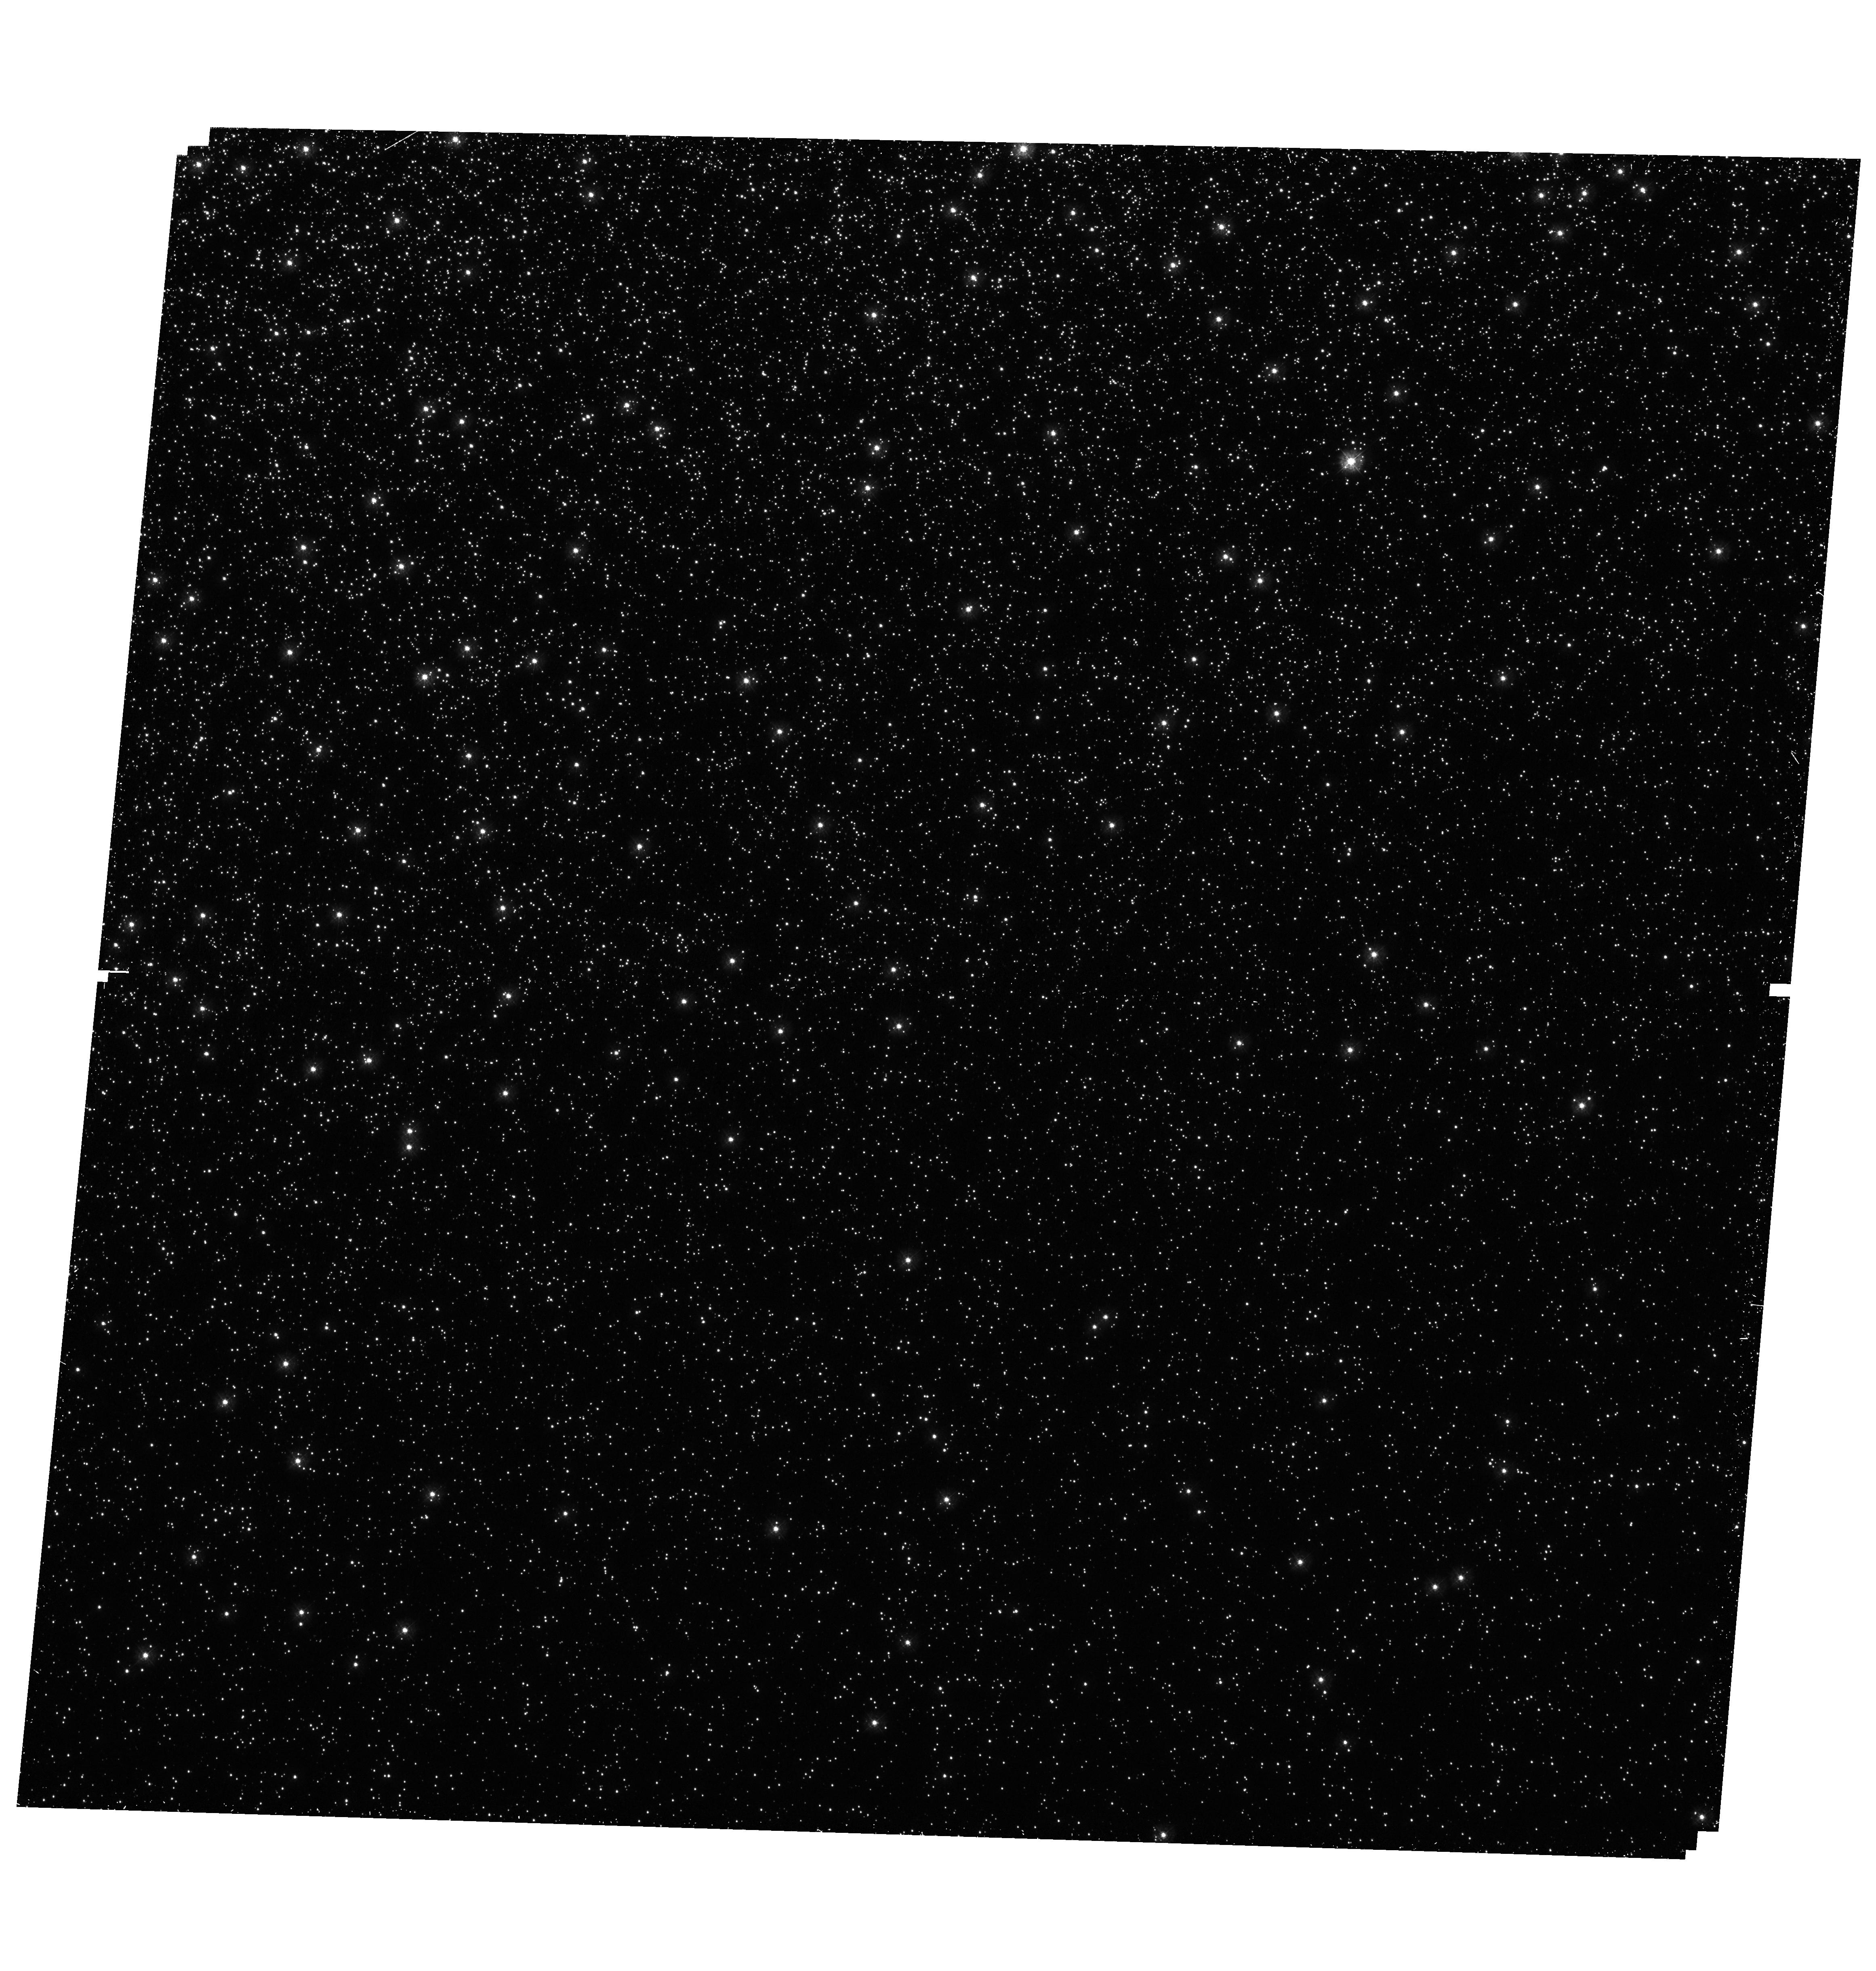
Target: NGC5139-P6. Instrument: WFC3/UVIS. Filter: F275W. Exposure: 37 min. Observation ID: hst_16777_06_wfc3_uvis_f275w_ien406

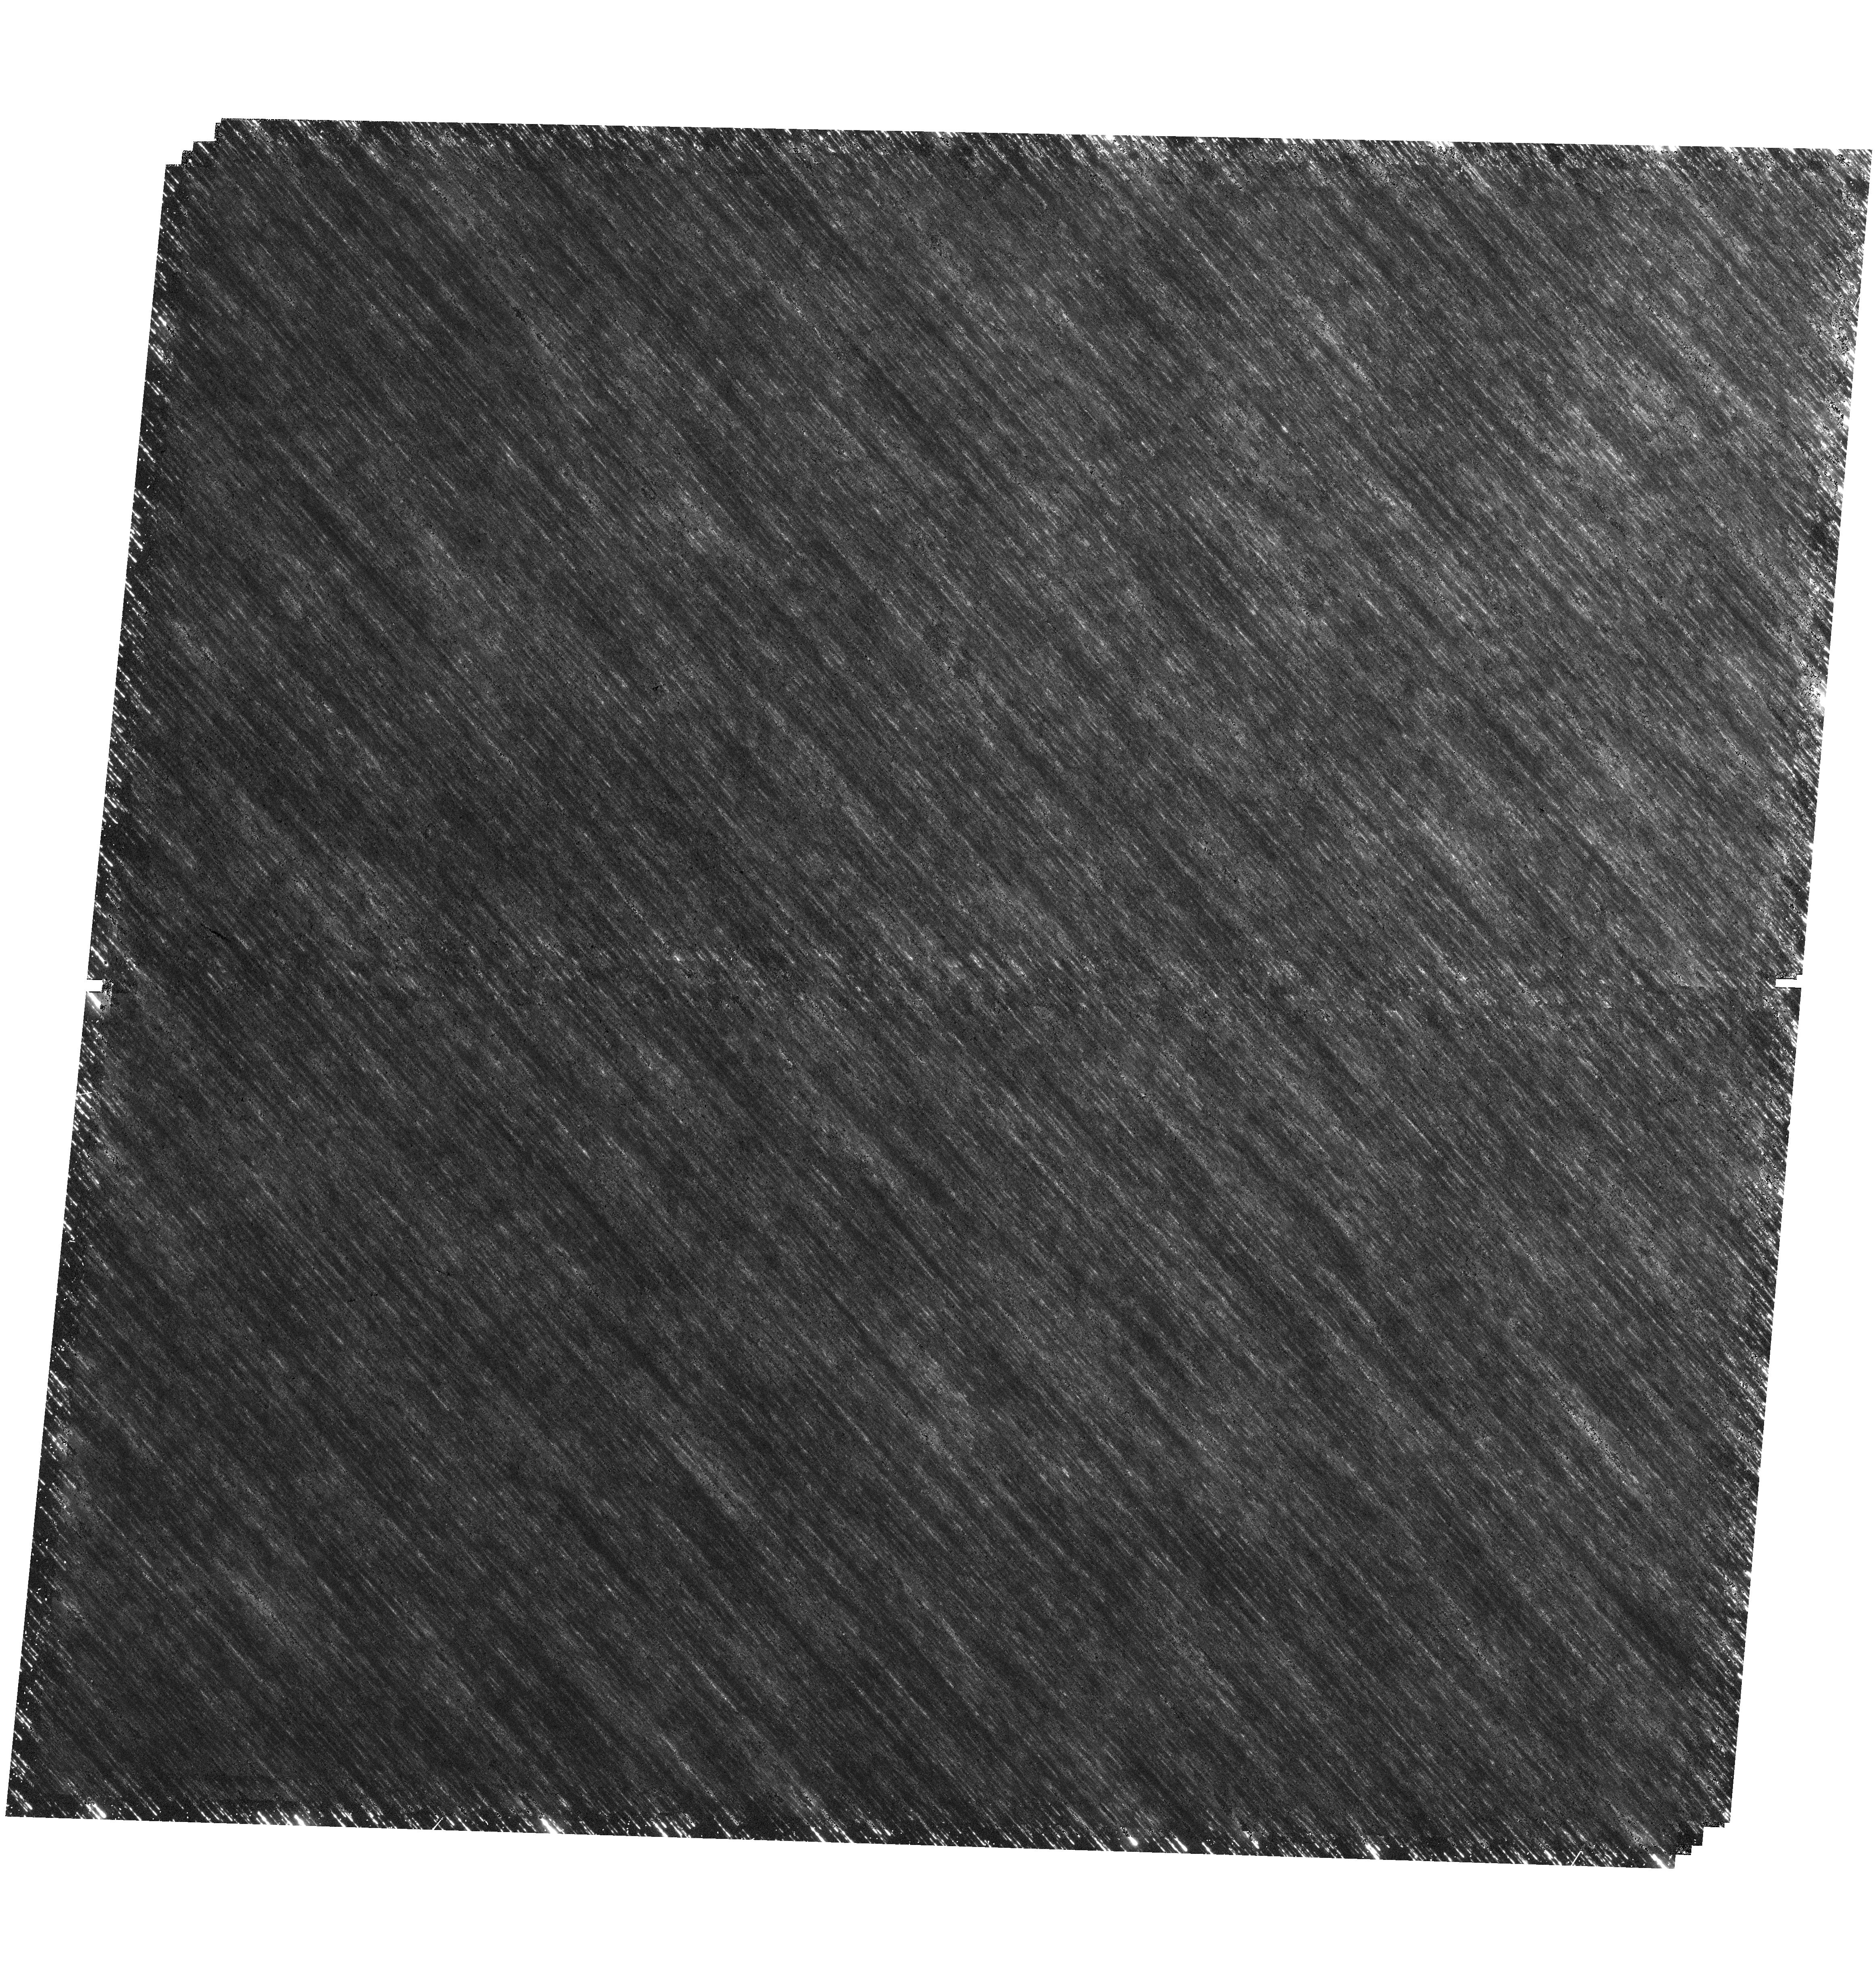
Target: NGC5139-P4. Instrument: WFC3/UVIS. Filter: F336W. Exposure: 25 min. Observation ID: hst_16777_04_wfc3_uvis_f336w_ien404

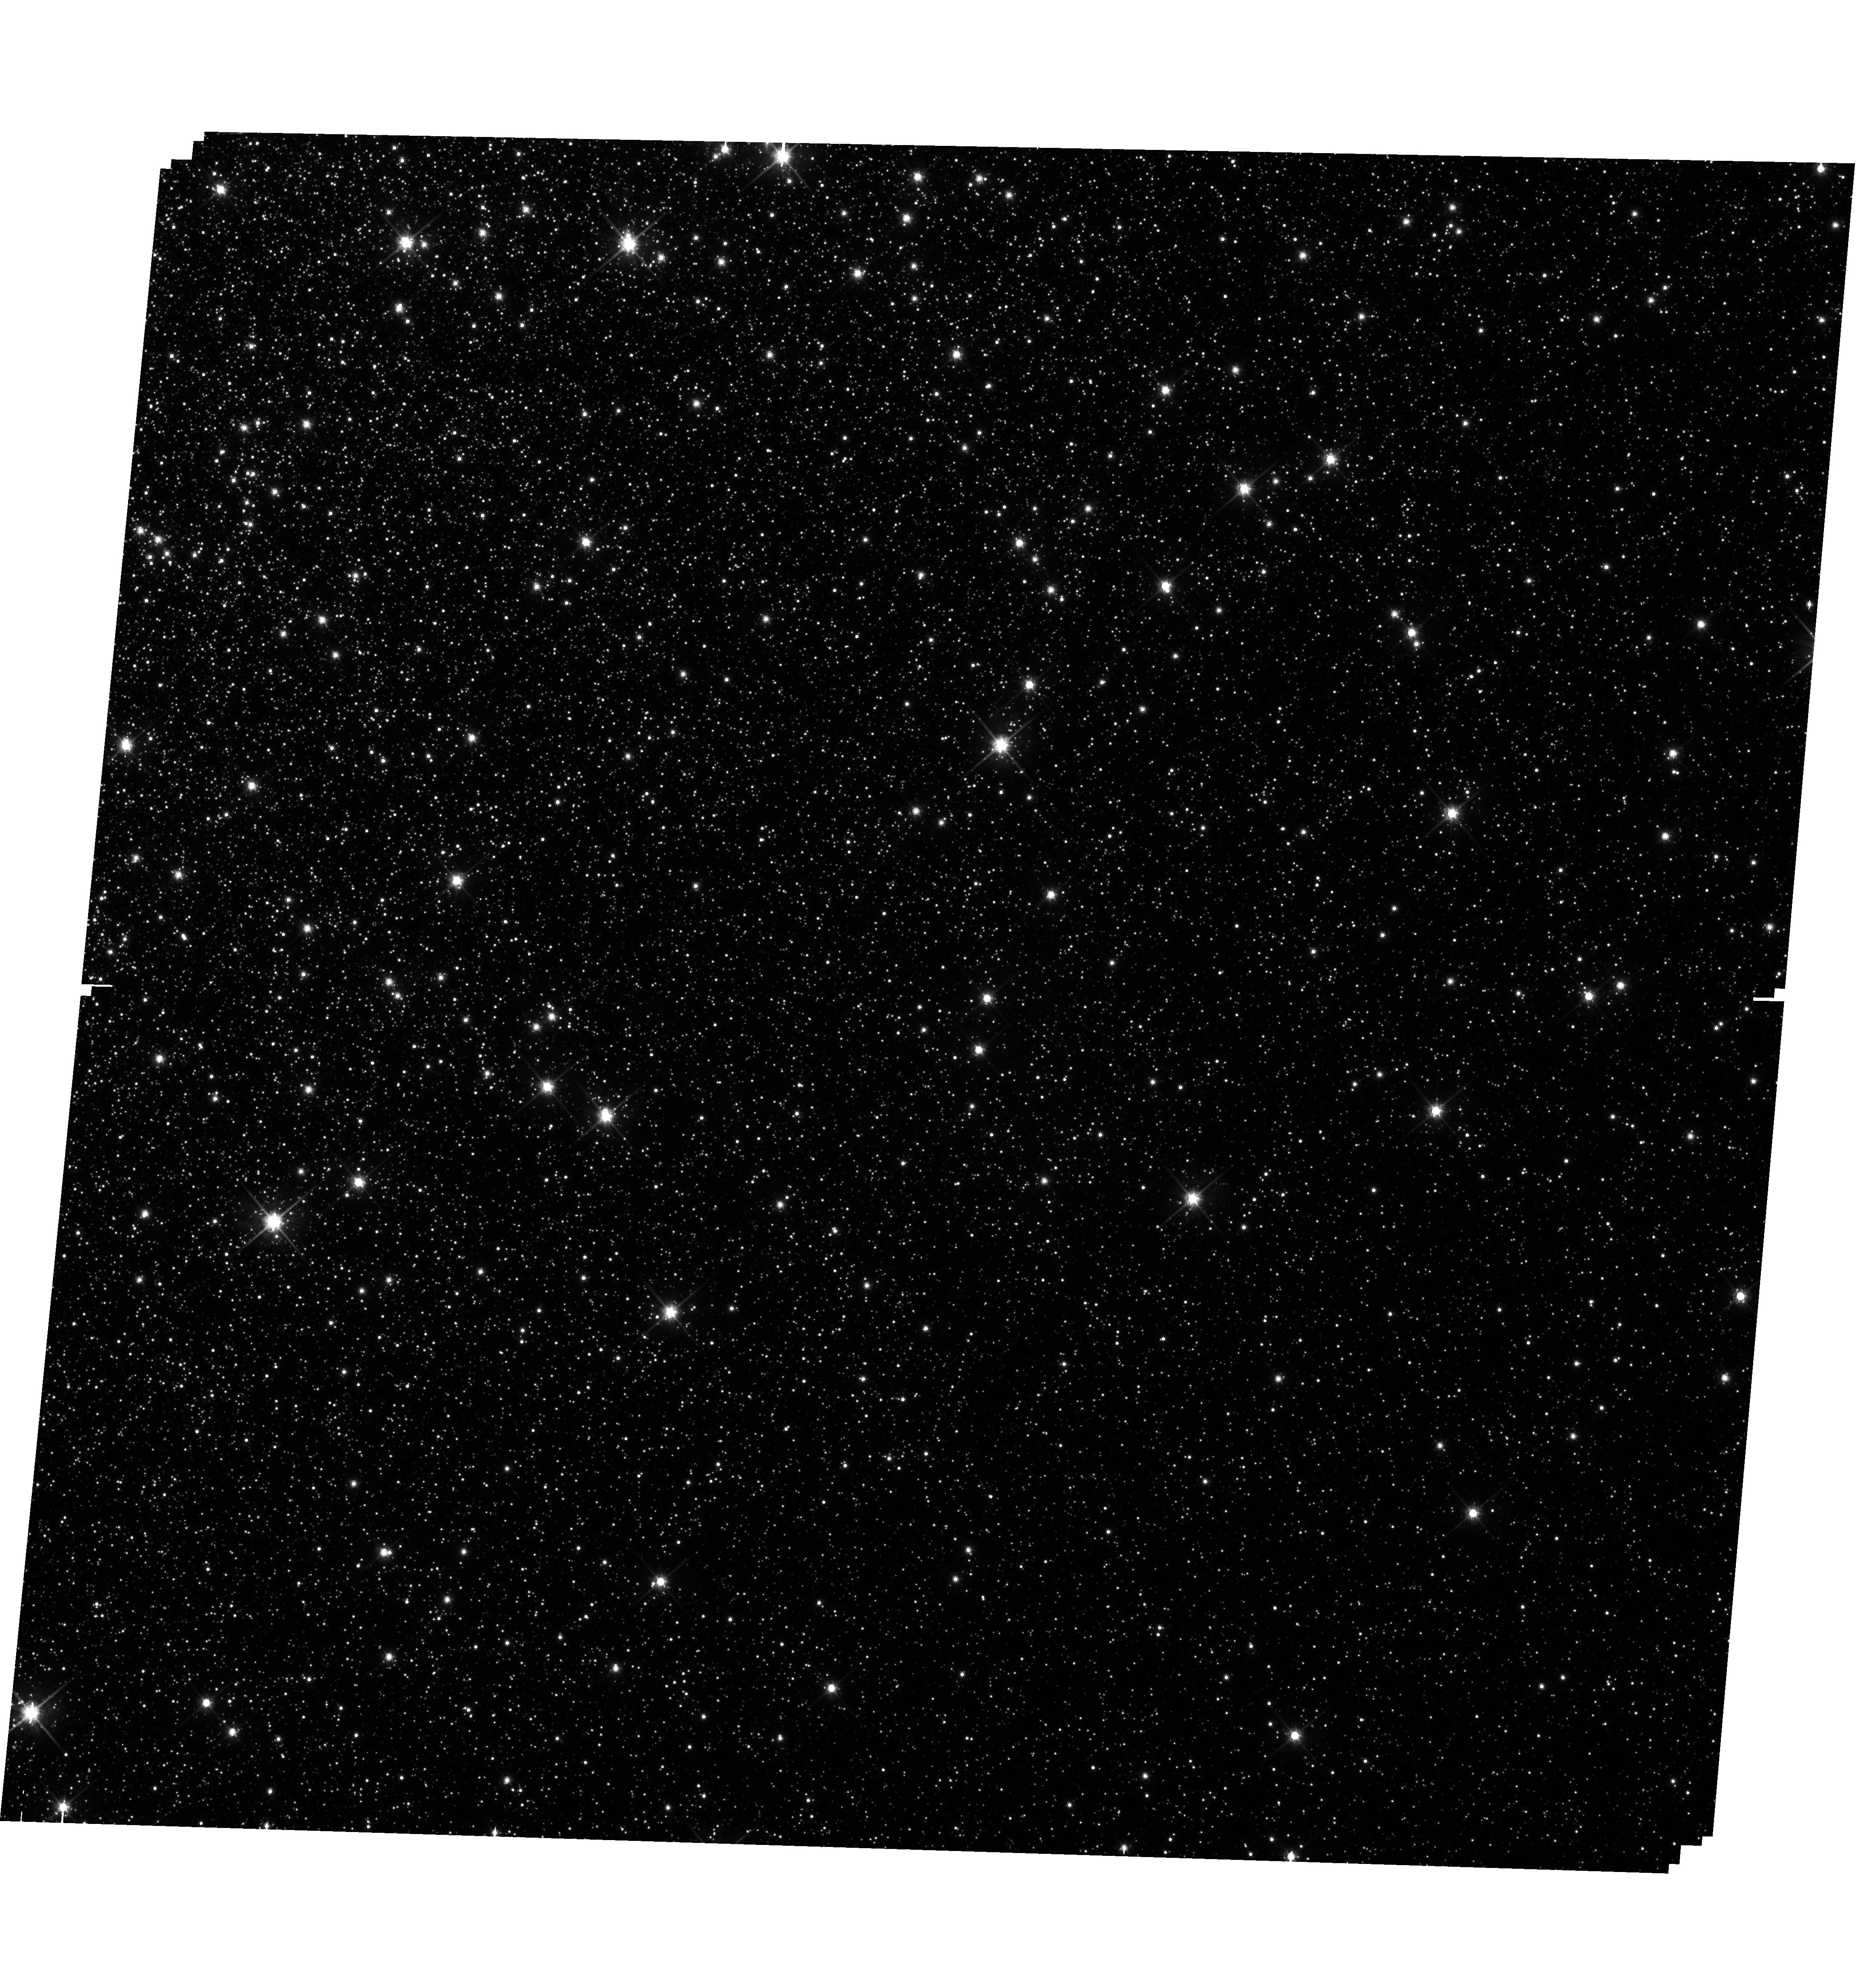
Target: NGC5139-P7. Instrument: WFC3/UVIS. Filter: F814W. Exposure: 9 min. Observation ID: hst_16777_07_wfc3_uvis_f814w_ien407

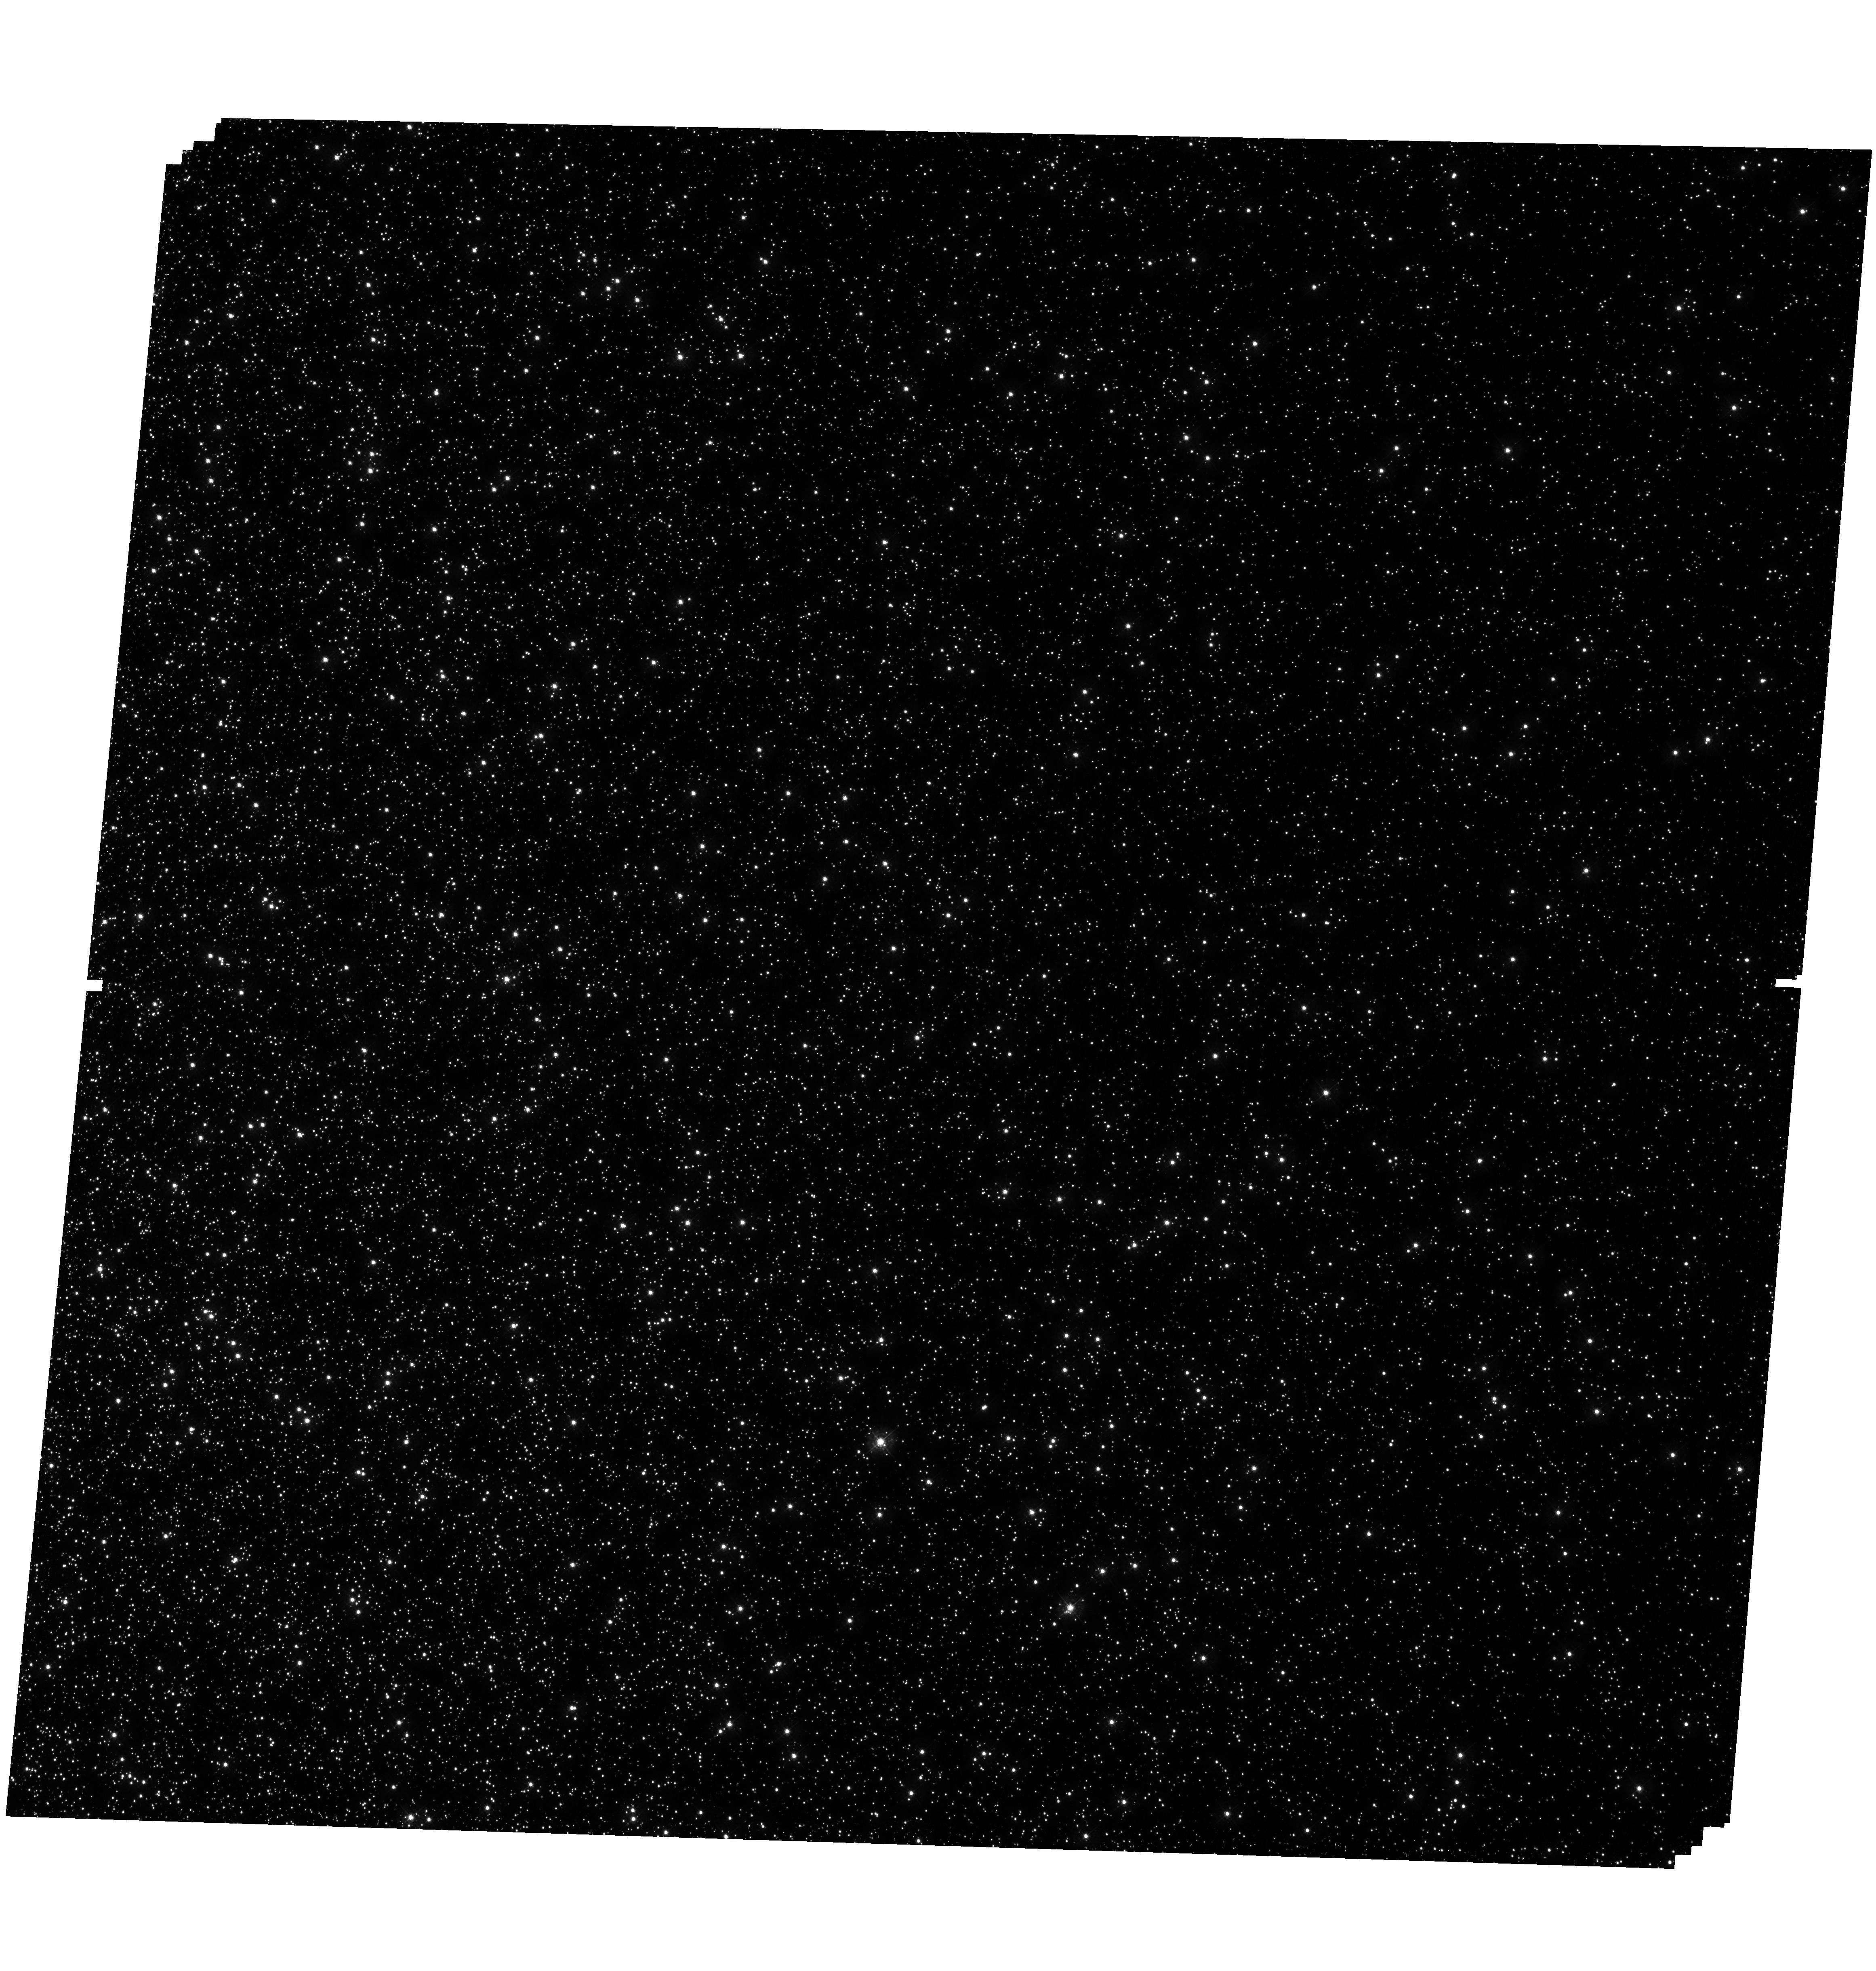
Target: NGC5139-P8. Instrument: WFC3/UVIS. Filter: F336W. Exposure: 25 min. Observation ID: hst_16777_08_wfc3_uvis_f336w_ien408

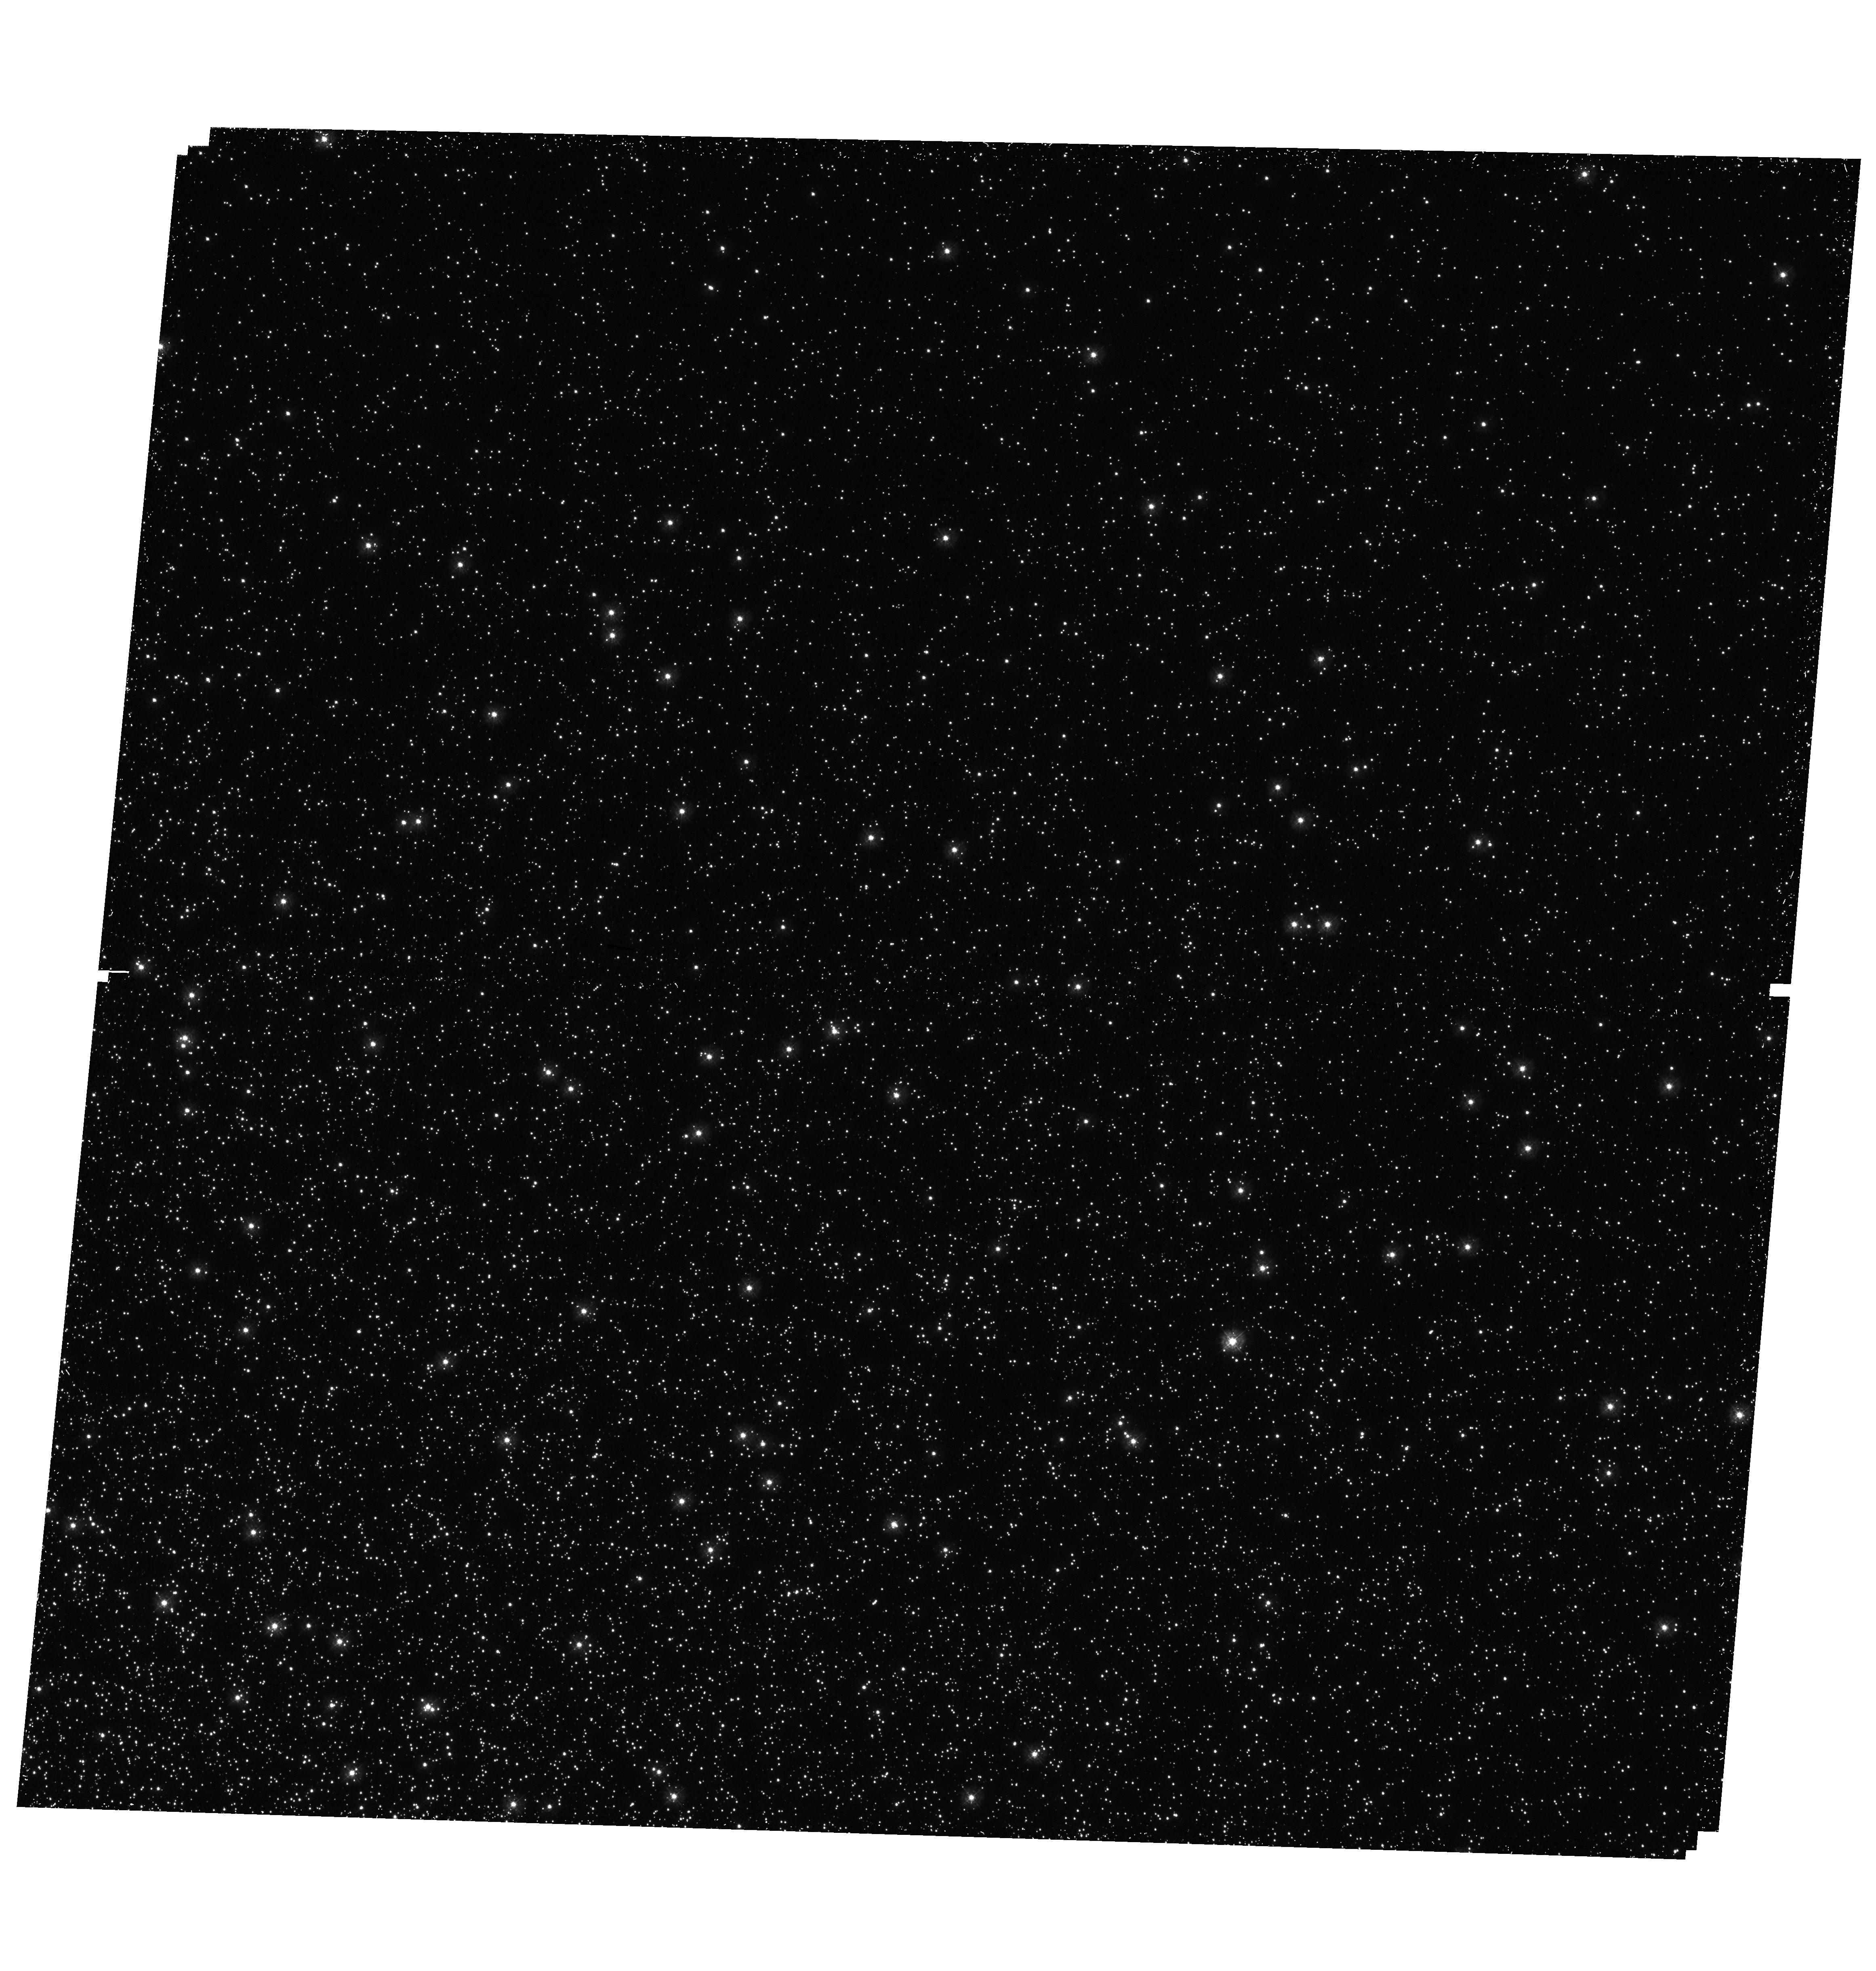
Target: NGC5139-P9. Instrument: WFC3/UVIS. Filter: F275W. Exposure: 37 min. Observation ID: hst_16777_09_wfc3_uvis_f275w_ien409

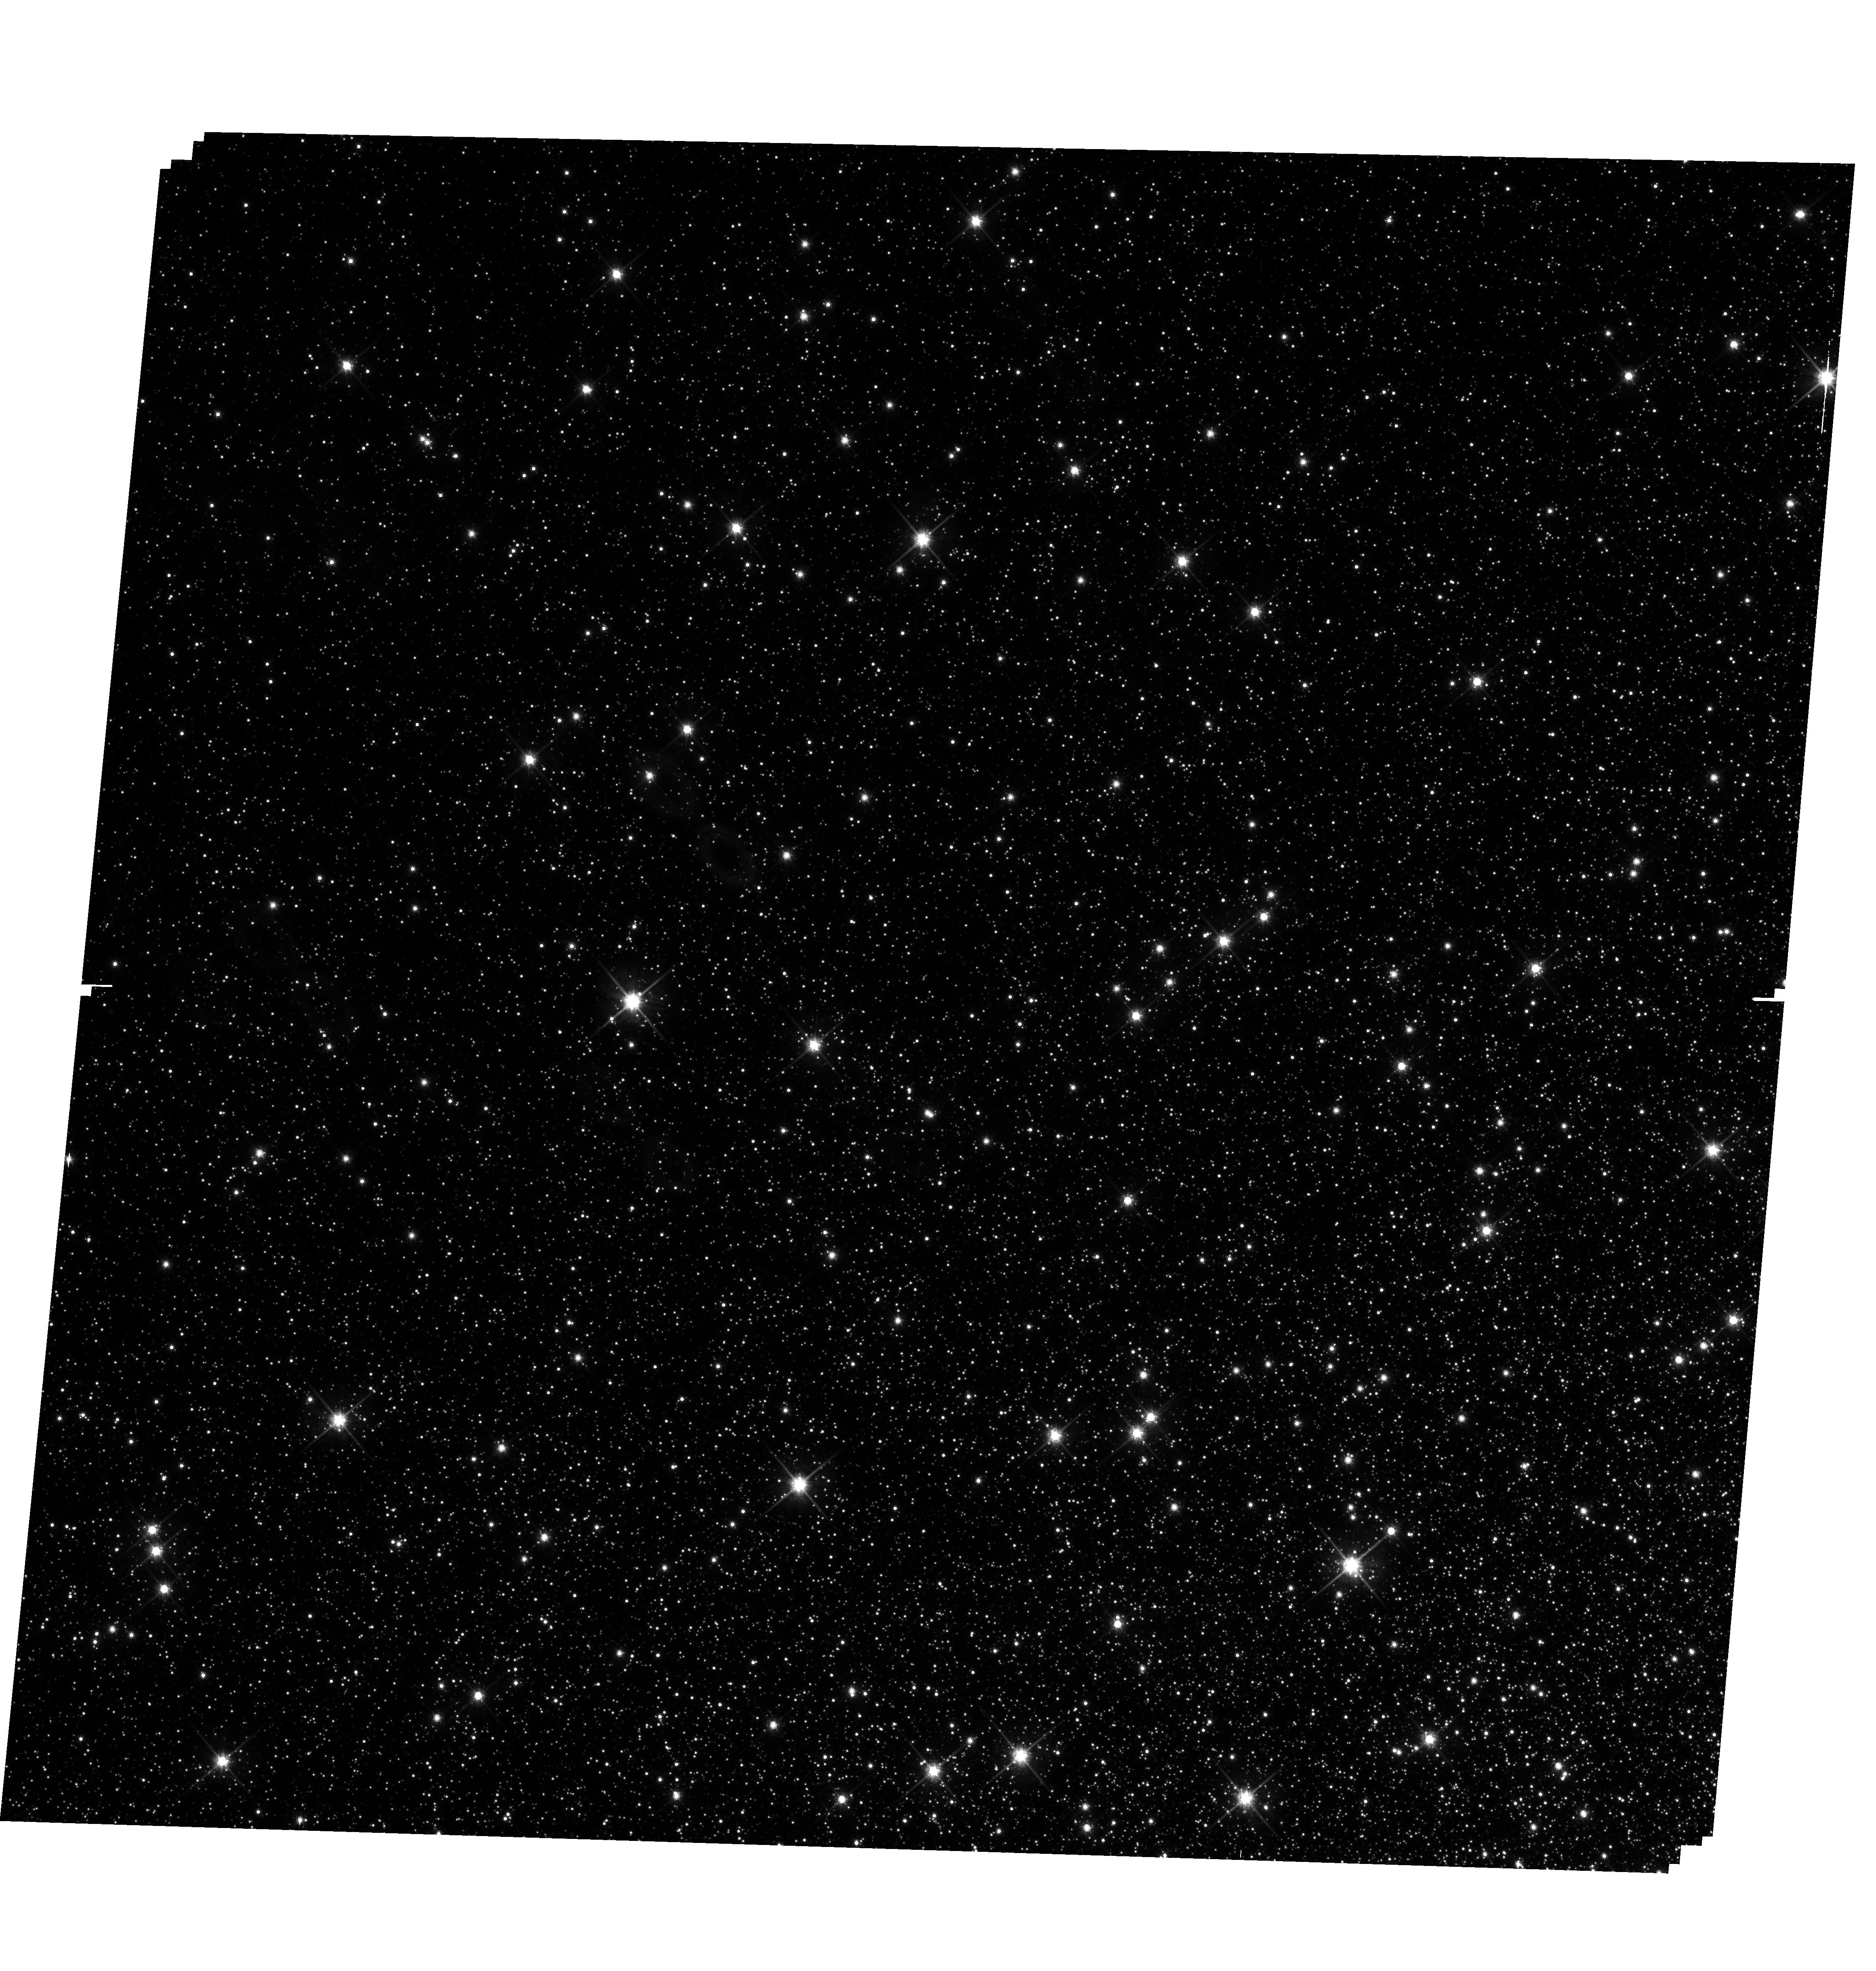
Target: NGC5139-P2. Instrument: WFC3/UVIS. Filter: F814W. Exposure: 9 min. Observation ID: hst_16777_02_wfc3_uvis_f814w_ien402

Deciphering the Formation History of Omega Cen with a Comprehensive Stellar Kinematic and Population Dataset (PI: Seth, Anil C.)

Omega Centauri appears to be the stripped nucleus of one of the largest satellite galaxies that has fallen into the Milky Way. Yet the formation history of Omega Centauri is poorly understood due to the complexity of its stellar populations. We propose to obtain WFC3/UVIS imaging to measure proper motions and use UV photometry to constrain stellar abundances and ages for hundreds of thousands of stars within Omega Centauri's effective radius. In combination with a MUSE spectral mosaic that will provide star-by-star metallicity and radial velocity measurements, we will create and publicly release an unprecedented catalog of 3-D stellar velocities, age estimates, and abundance information. This combination of kinematic and stellar population information will enable us to study the details of both how and when Omega Centauri formed. These results will provide insight on the galaxy in which Omega Centauri formed and its interaction with the Milky Way, and will serve as a template for understanding the formation and tidal stripping of nuclear star clusters.